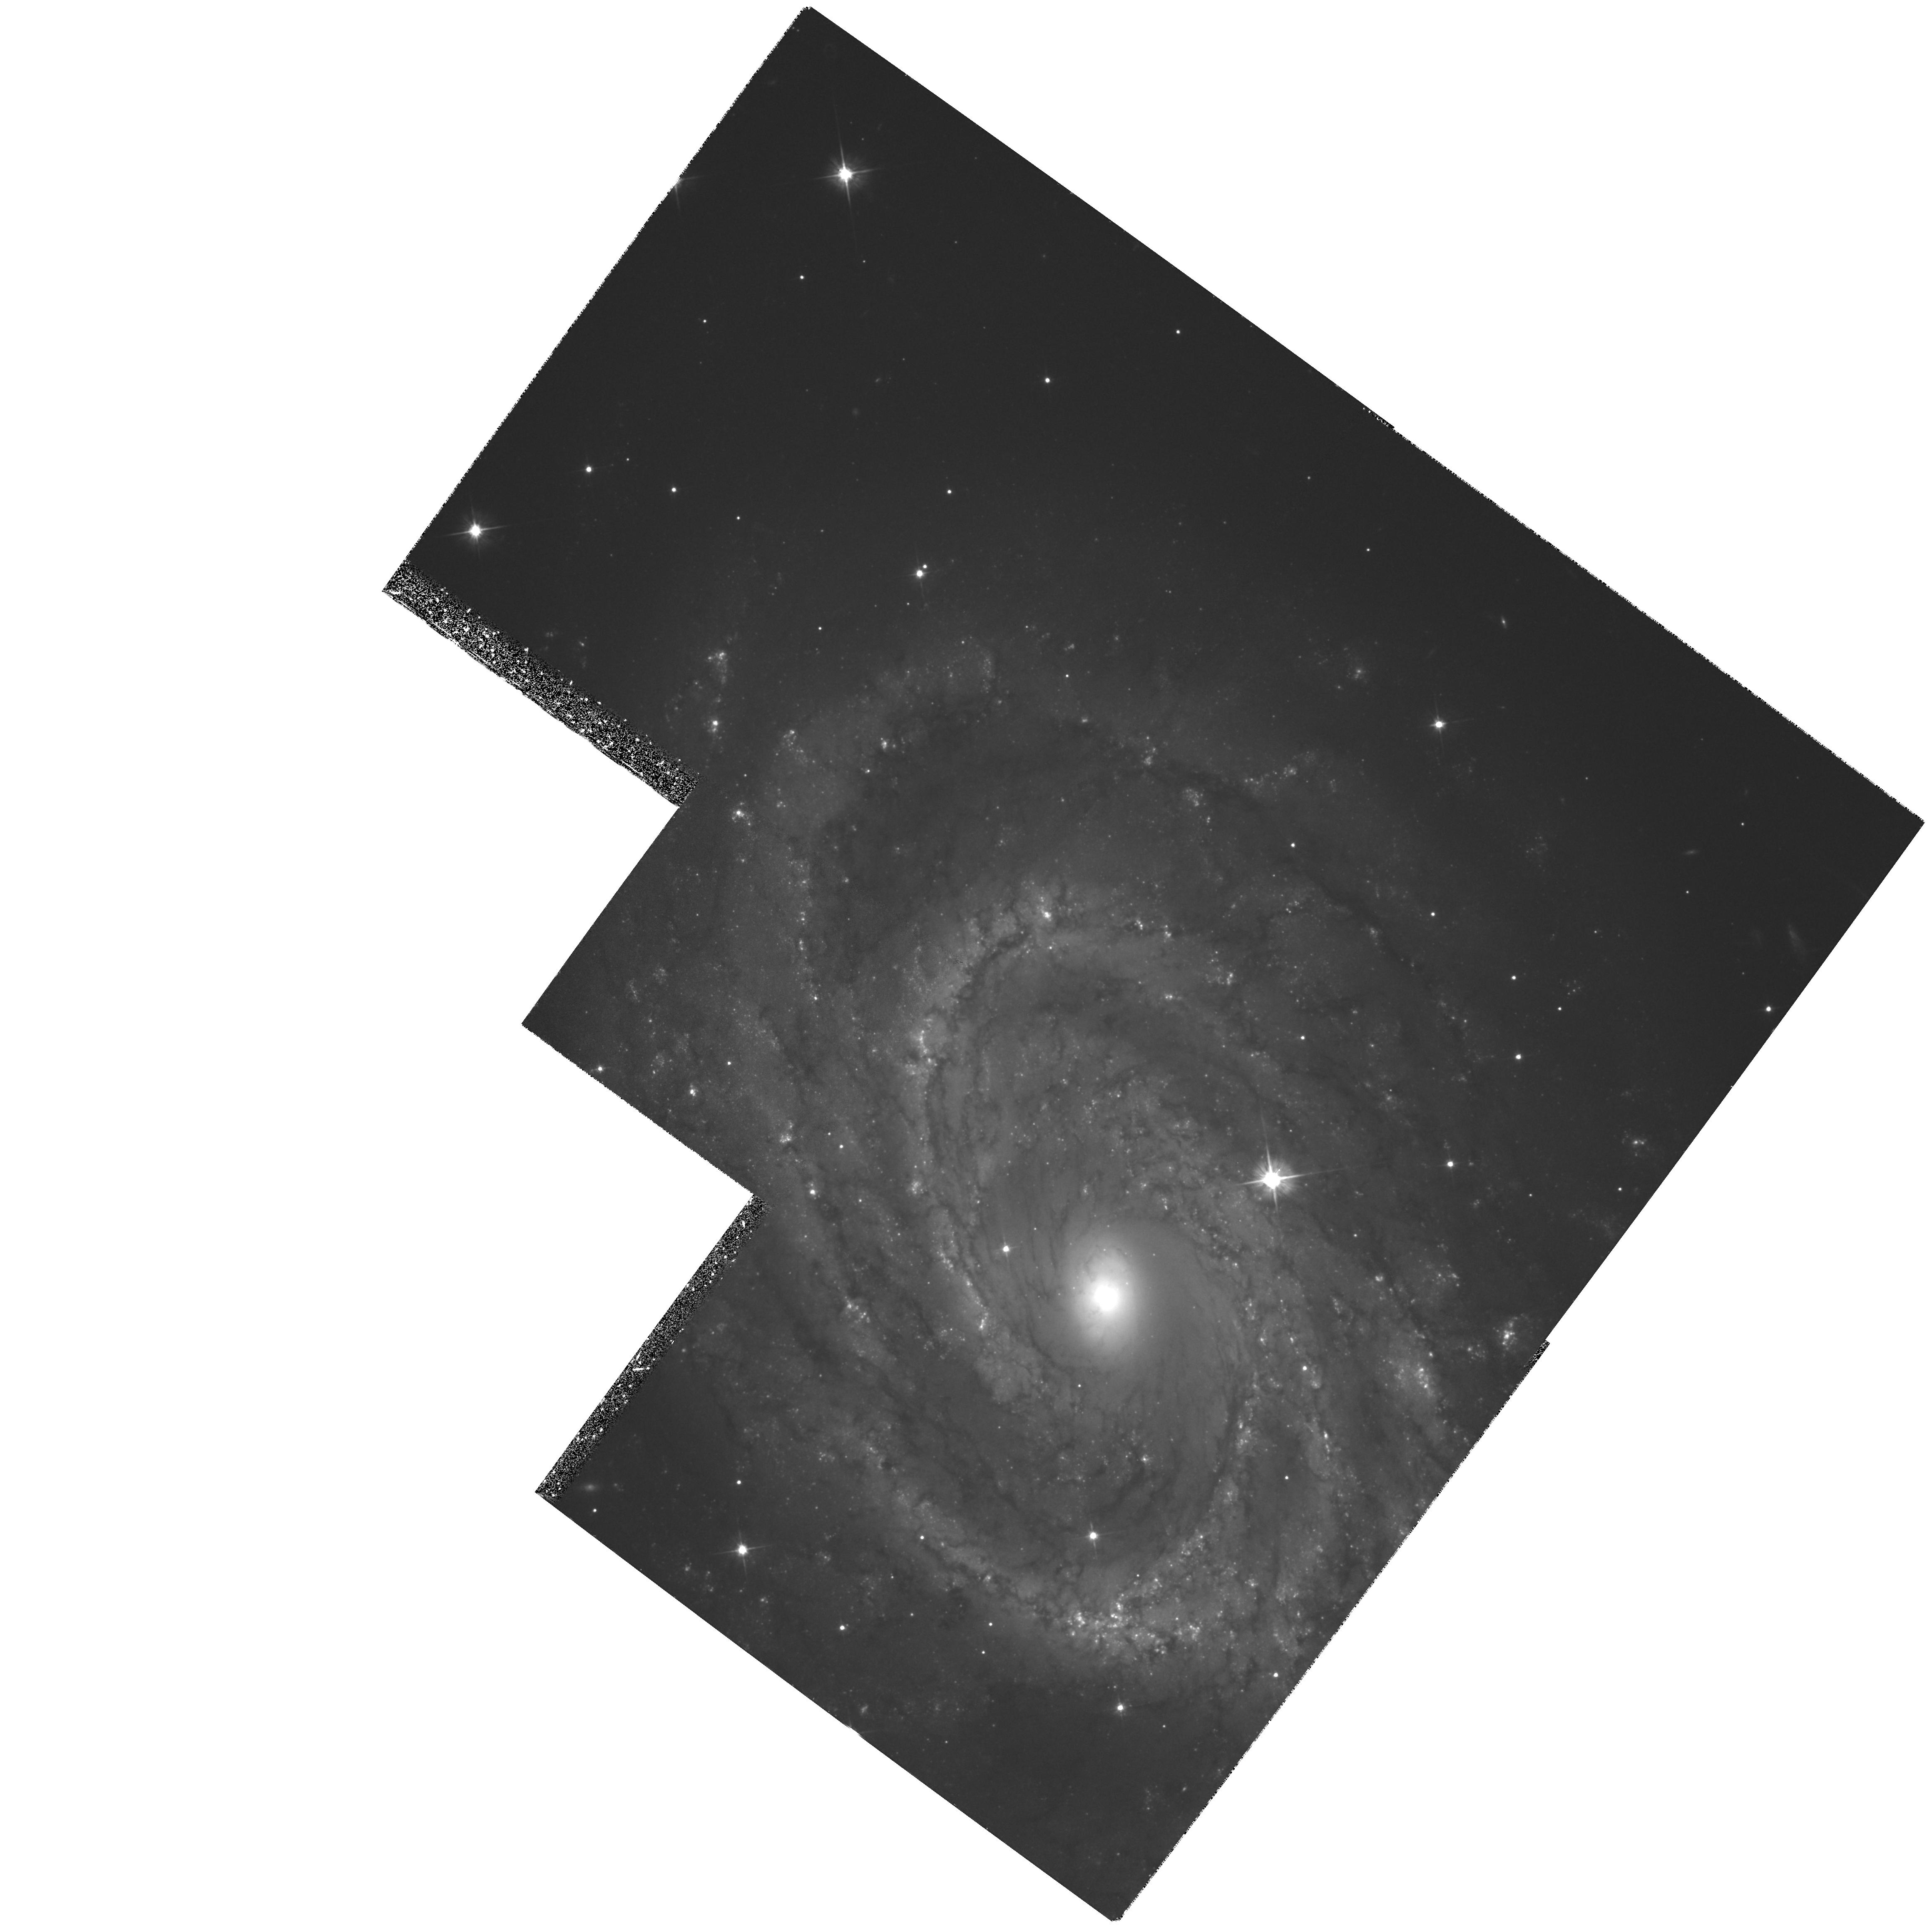
Target: NGC4603-POS1
Instrument: WFPC2/PC
Filter: F555W
Exposure: 2.1 h
Observation ID: hst_6439_04_wfpc2_pc_f555w_u38l04

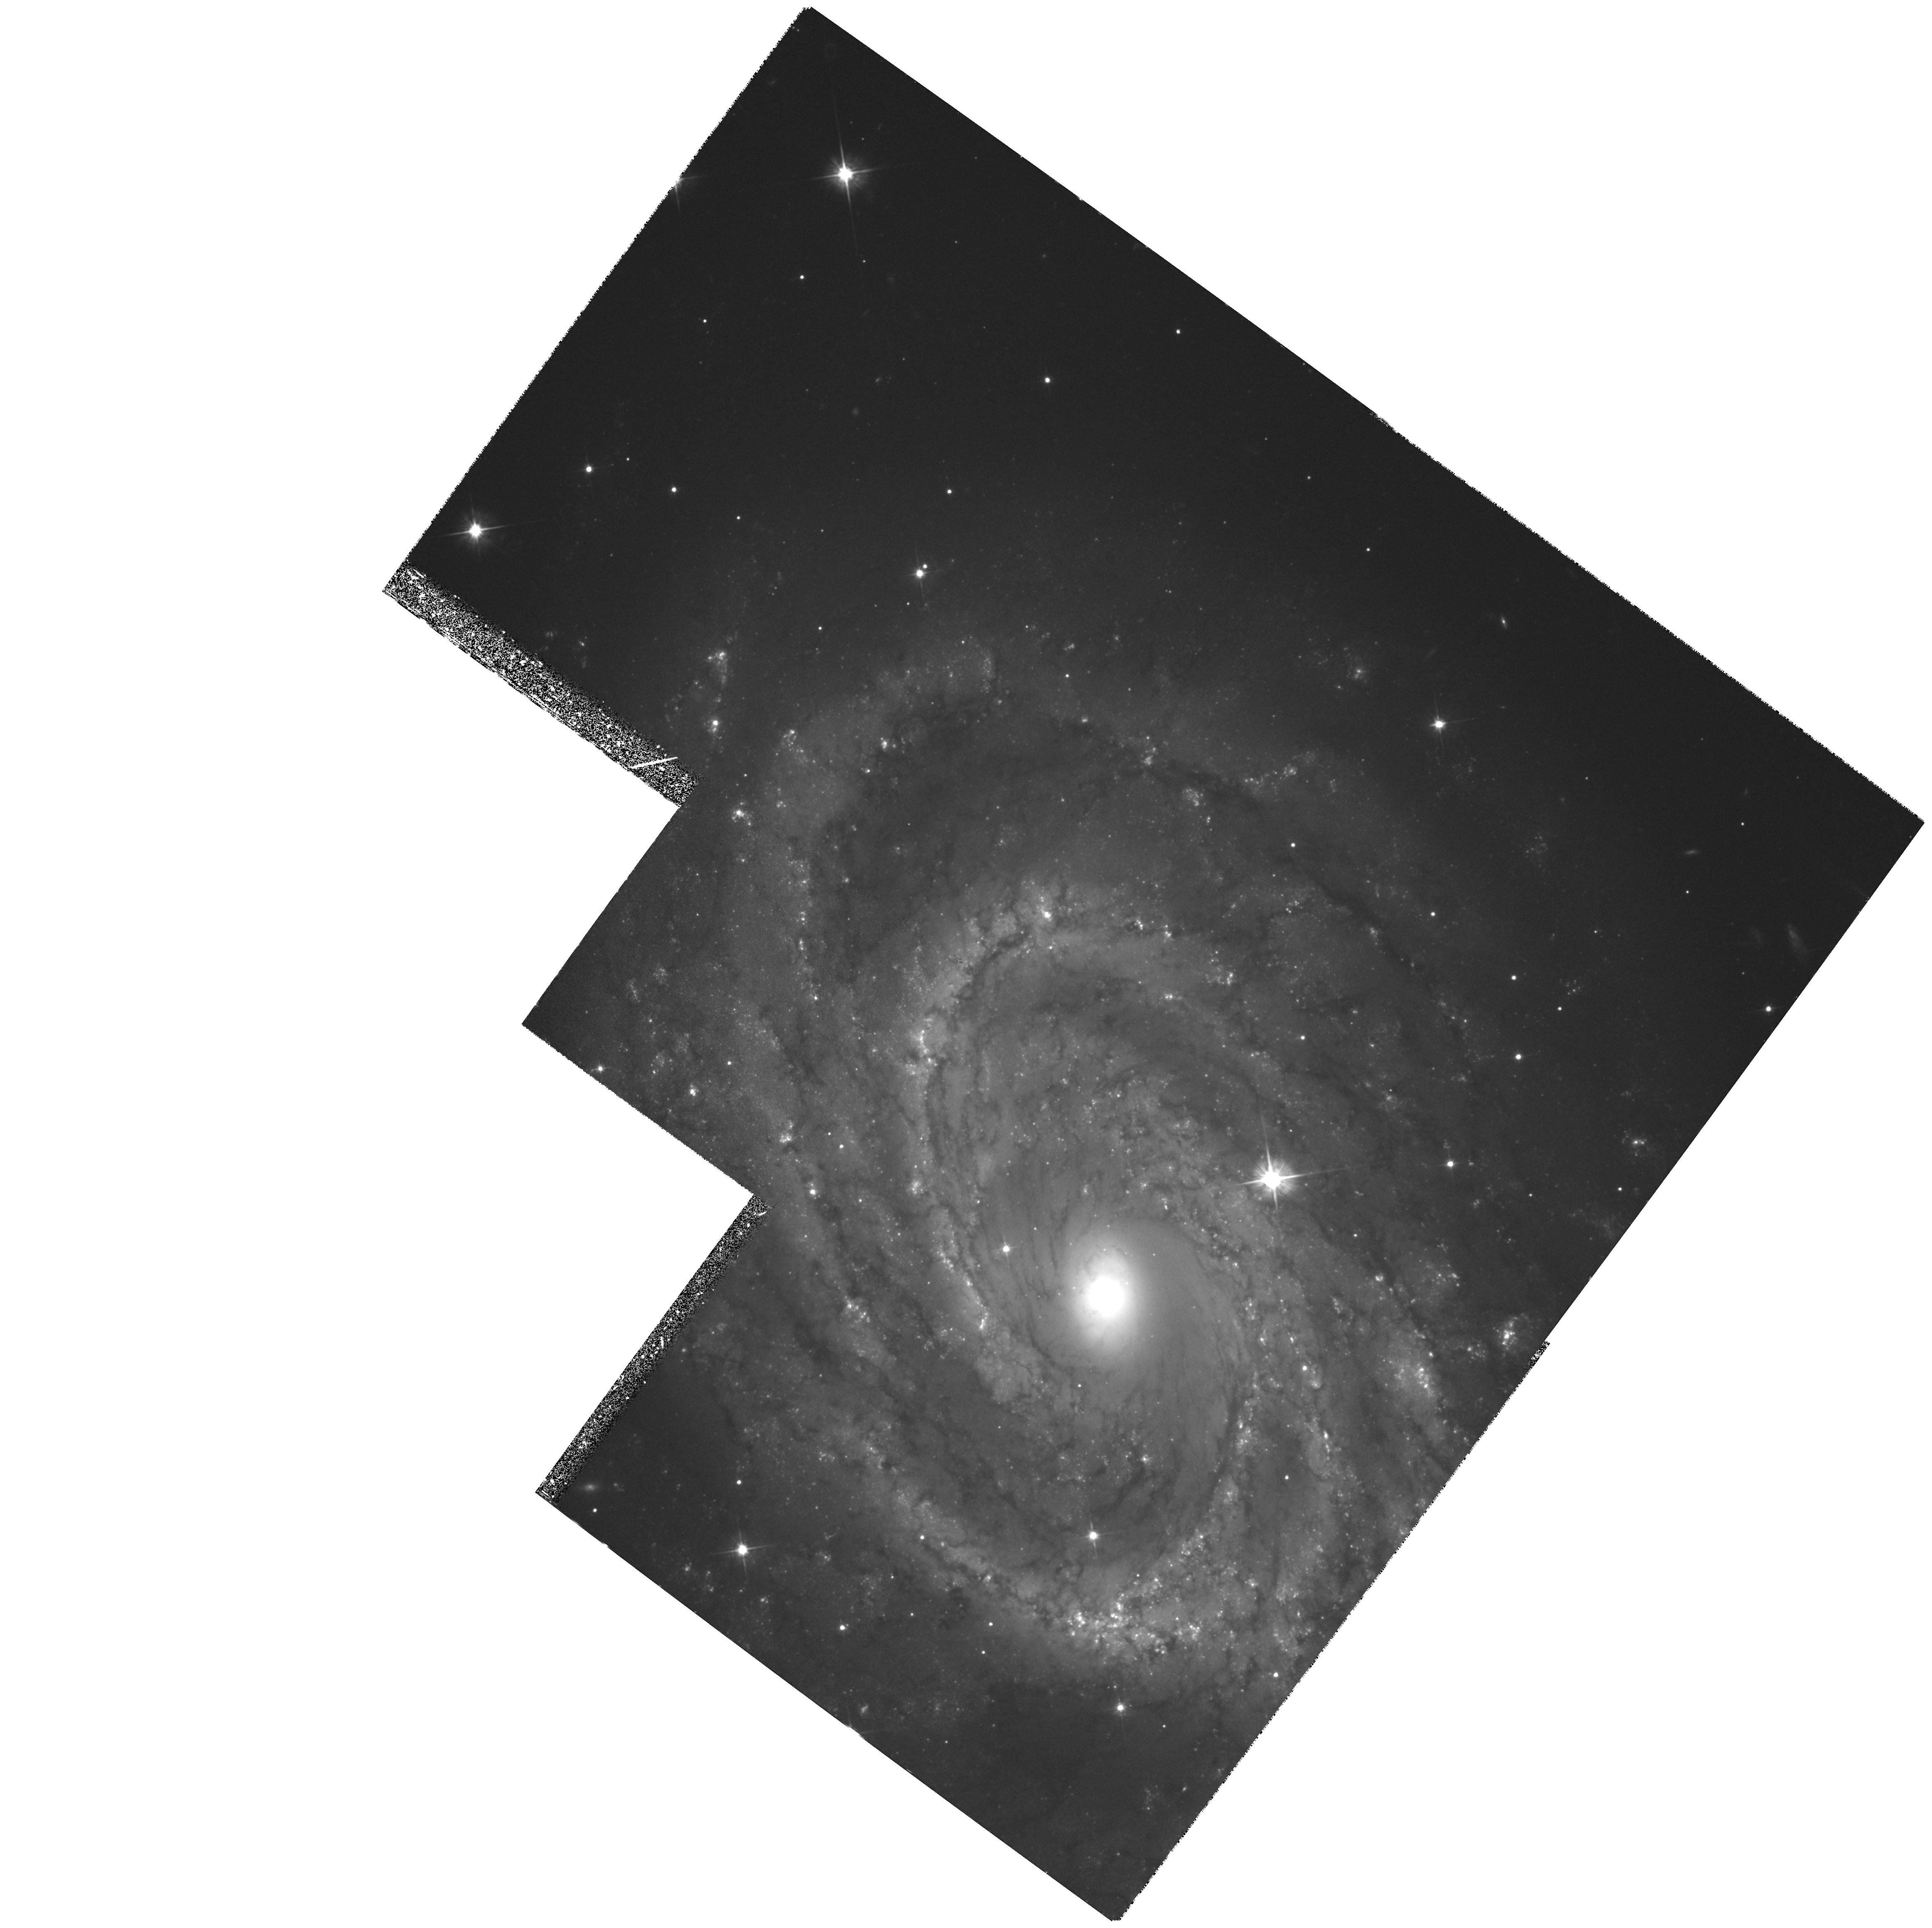
Target: NGC4603-POS1
Instrument: WFPC2/PC
Filter: F555W
Exposure: 2.1 h
Observation ID: hst_6439_02_wfpc2_pc_f555w_u38l02

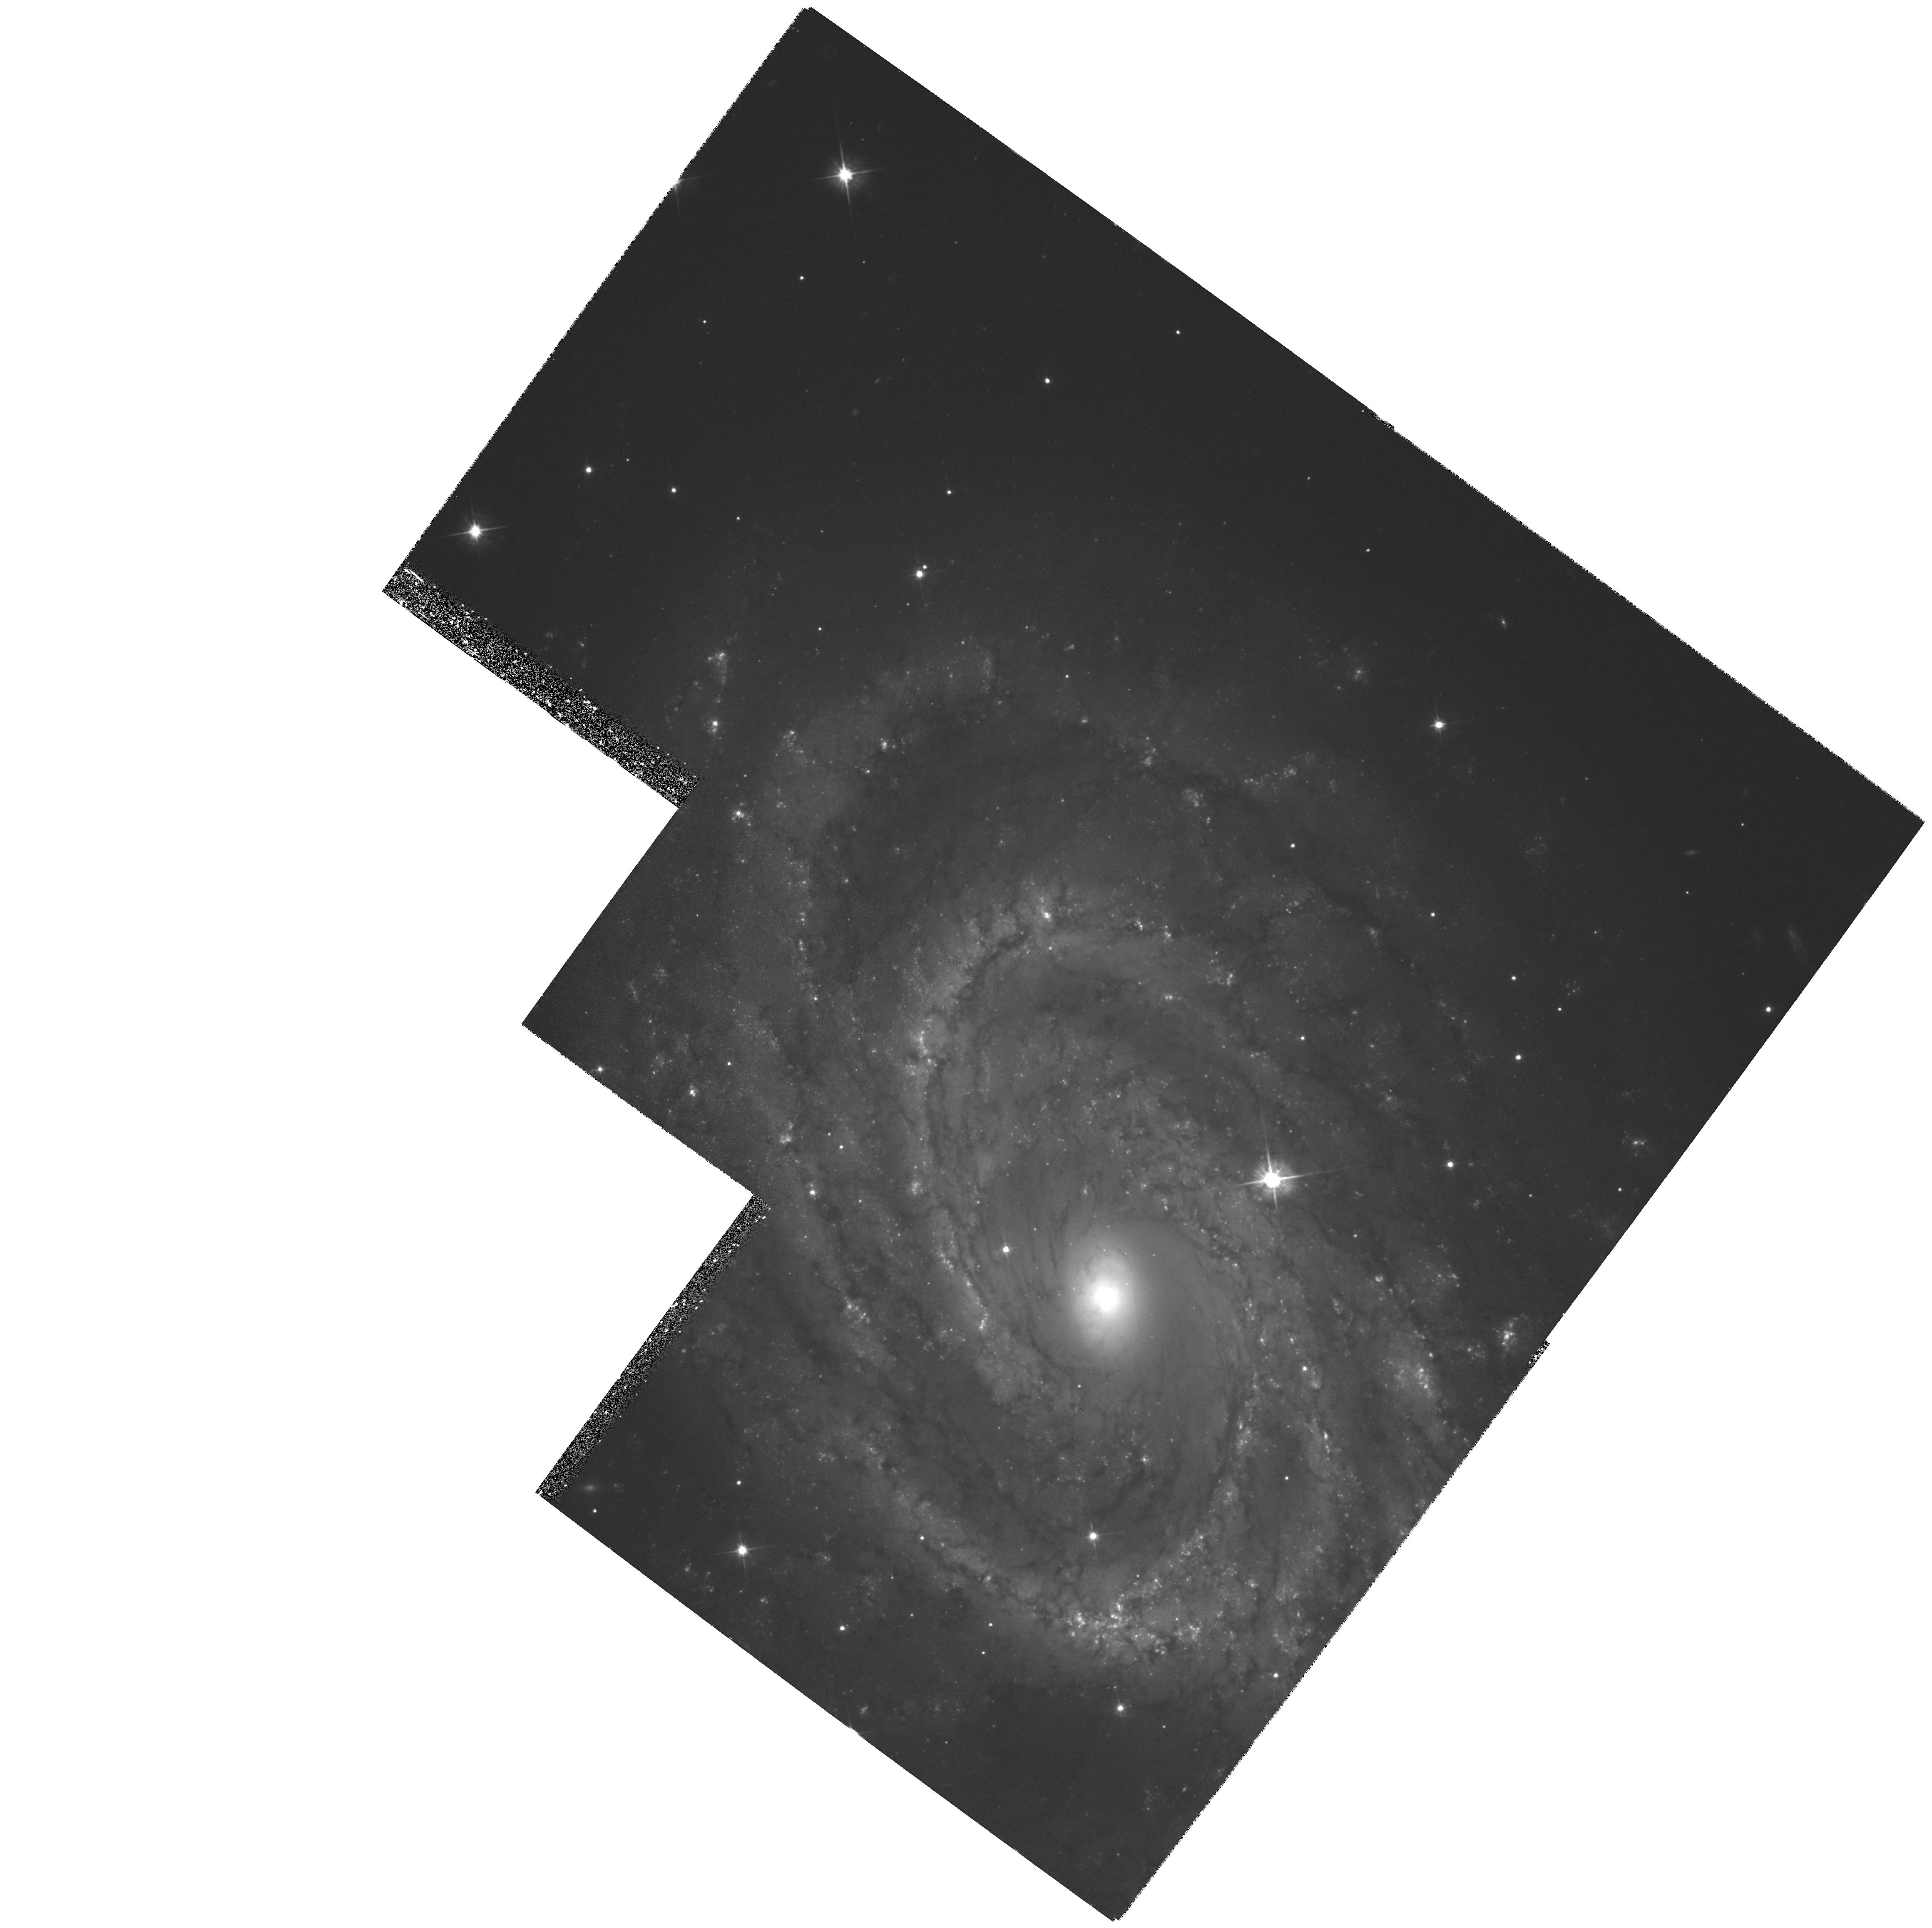
Target: NGC4603-POS1
Instrument: WFPC2/PC
Filter: F555W
Exposure: 1.3 h
Observation ID: hst_6439_07_wfpc2_pc_f555w_u38l07

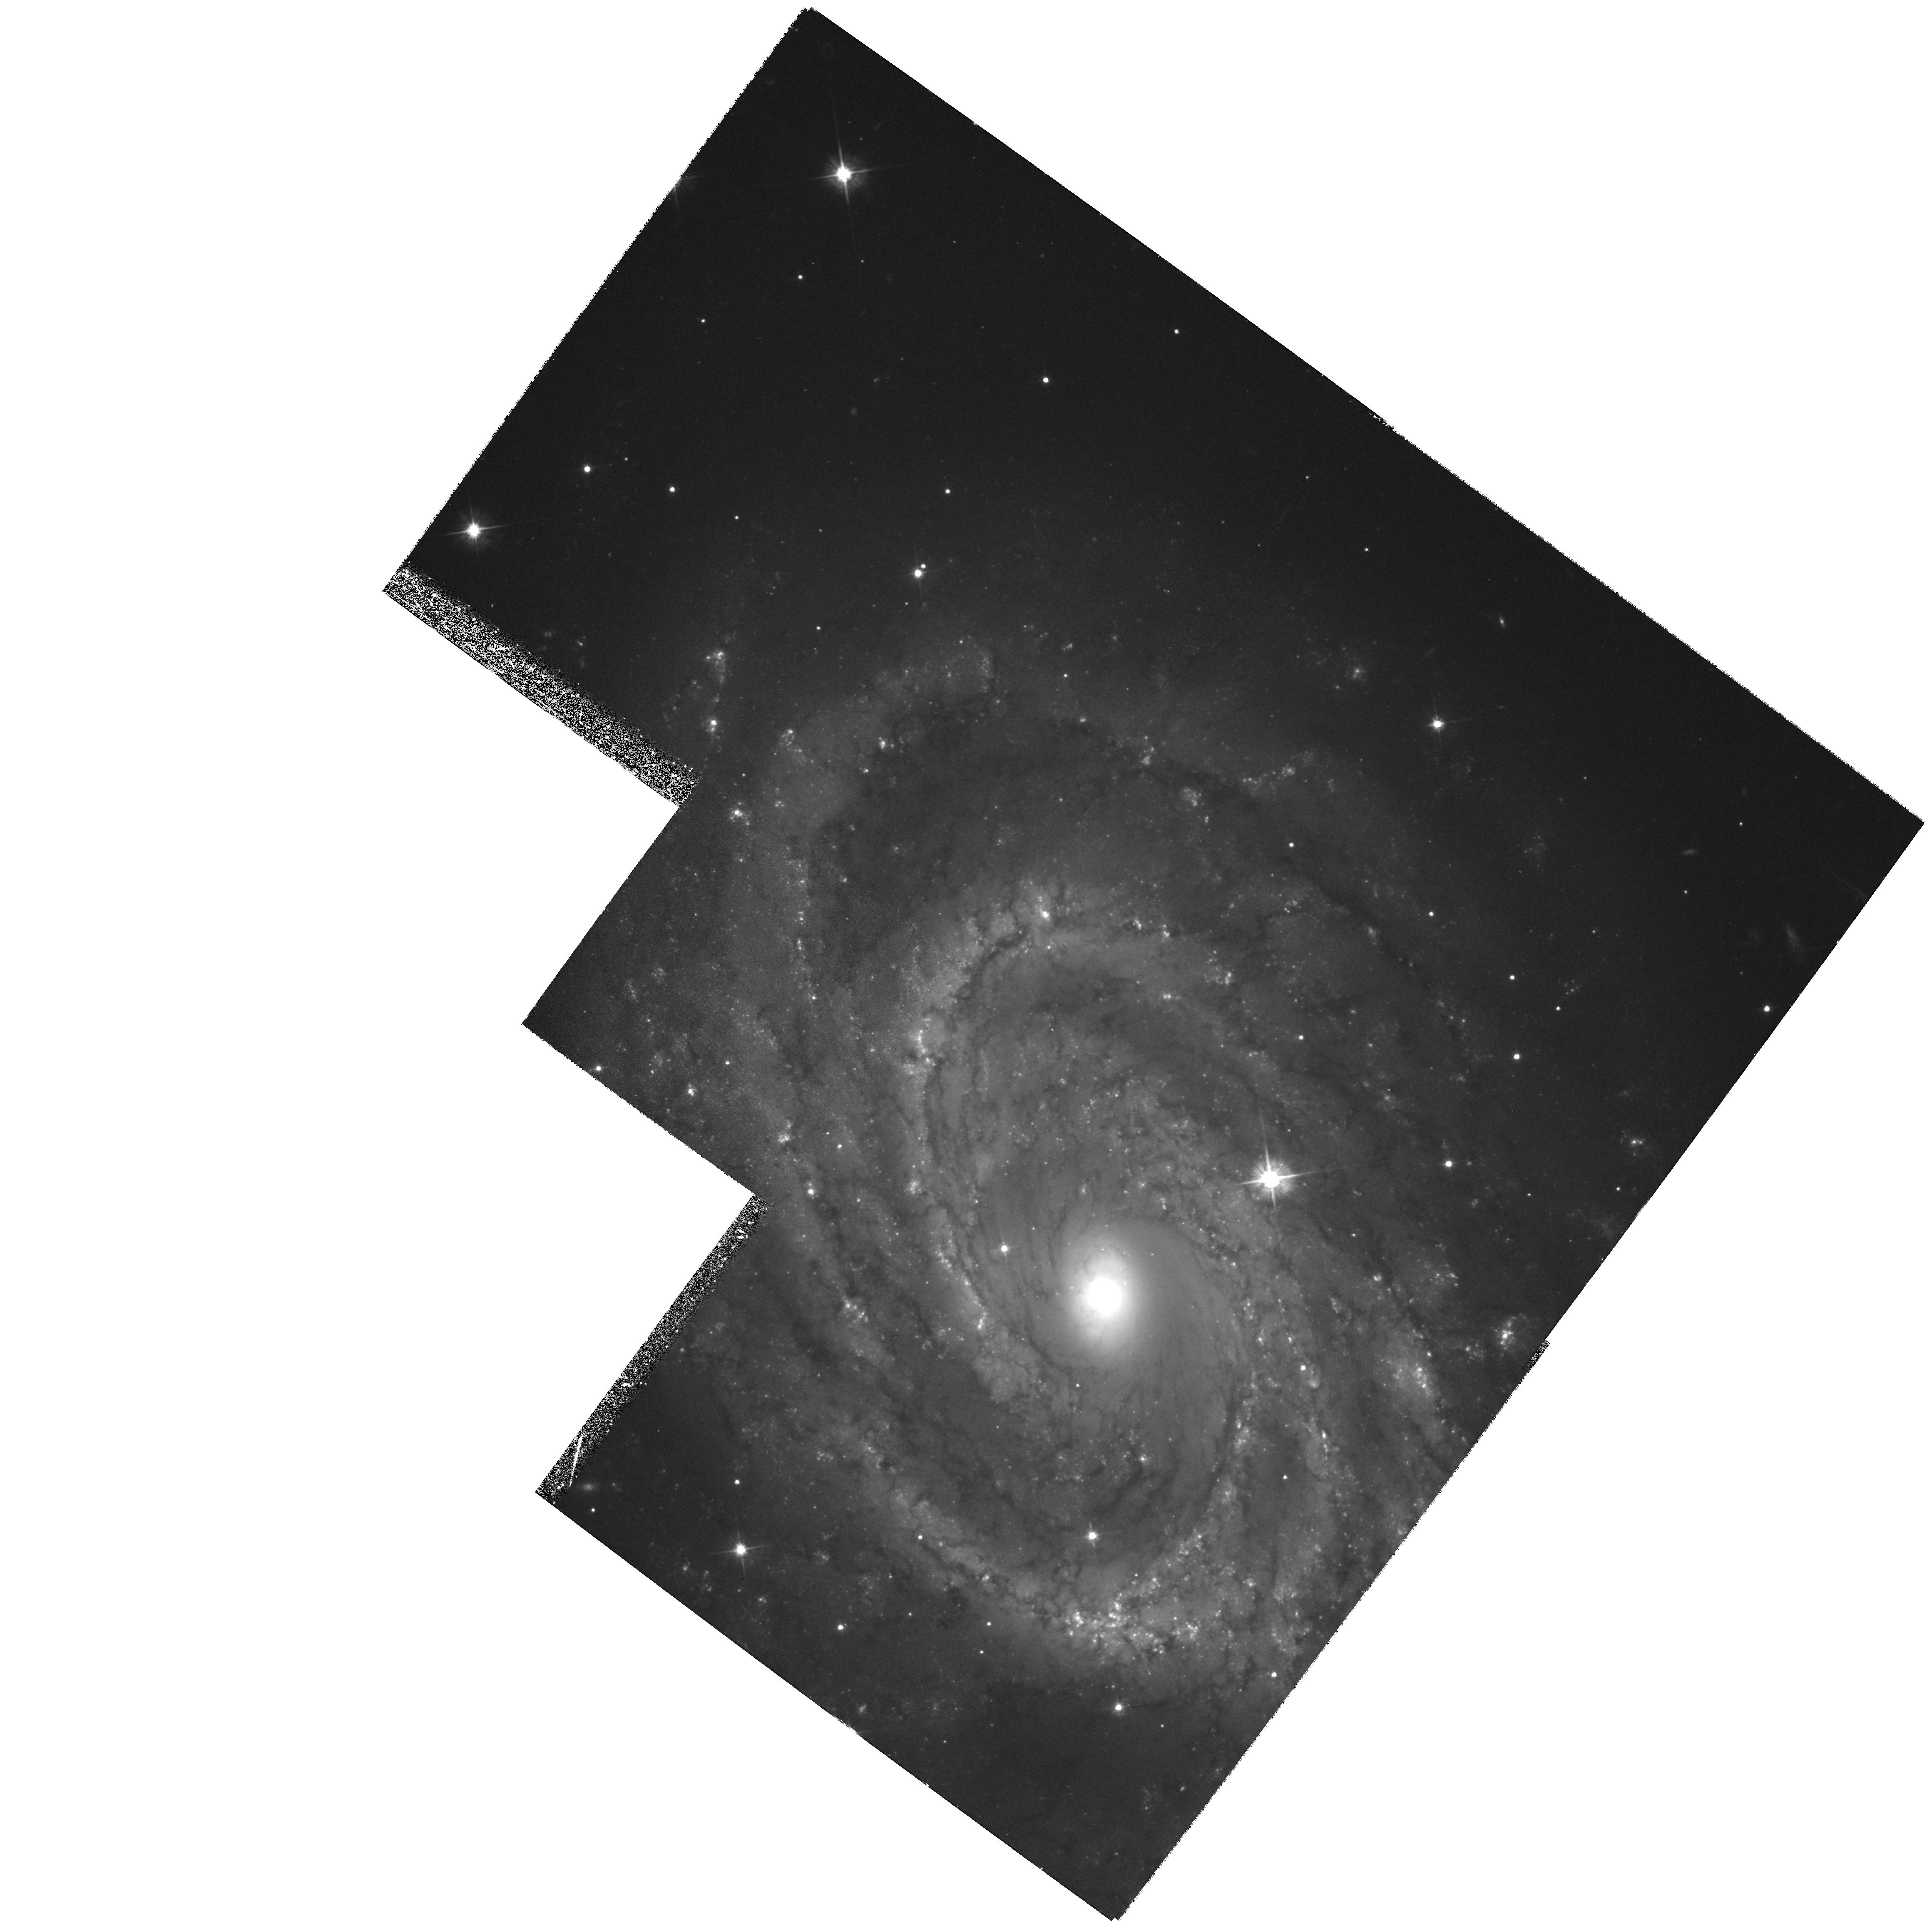
Target: NGC4603-POS1
Instrument: WFPC2/PC
Filter: F555W
Exposure: 1.3 h
Observation ID: hst_6439_09_wfpc2_pc_f555w_u38l09

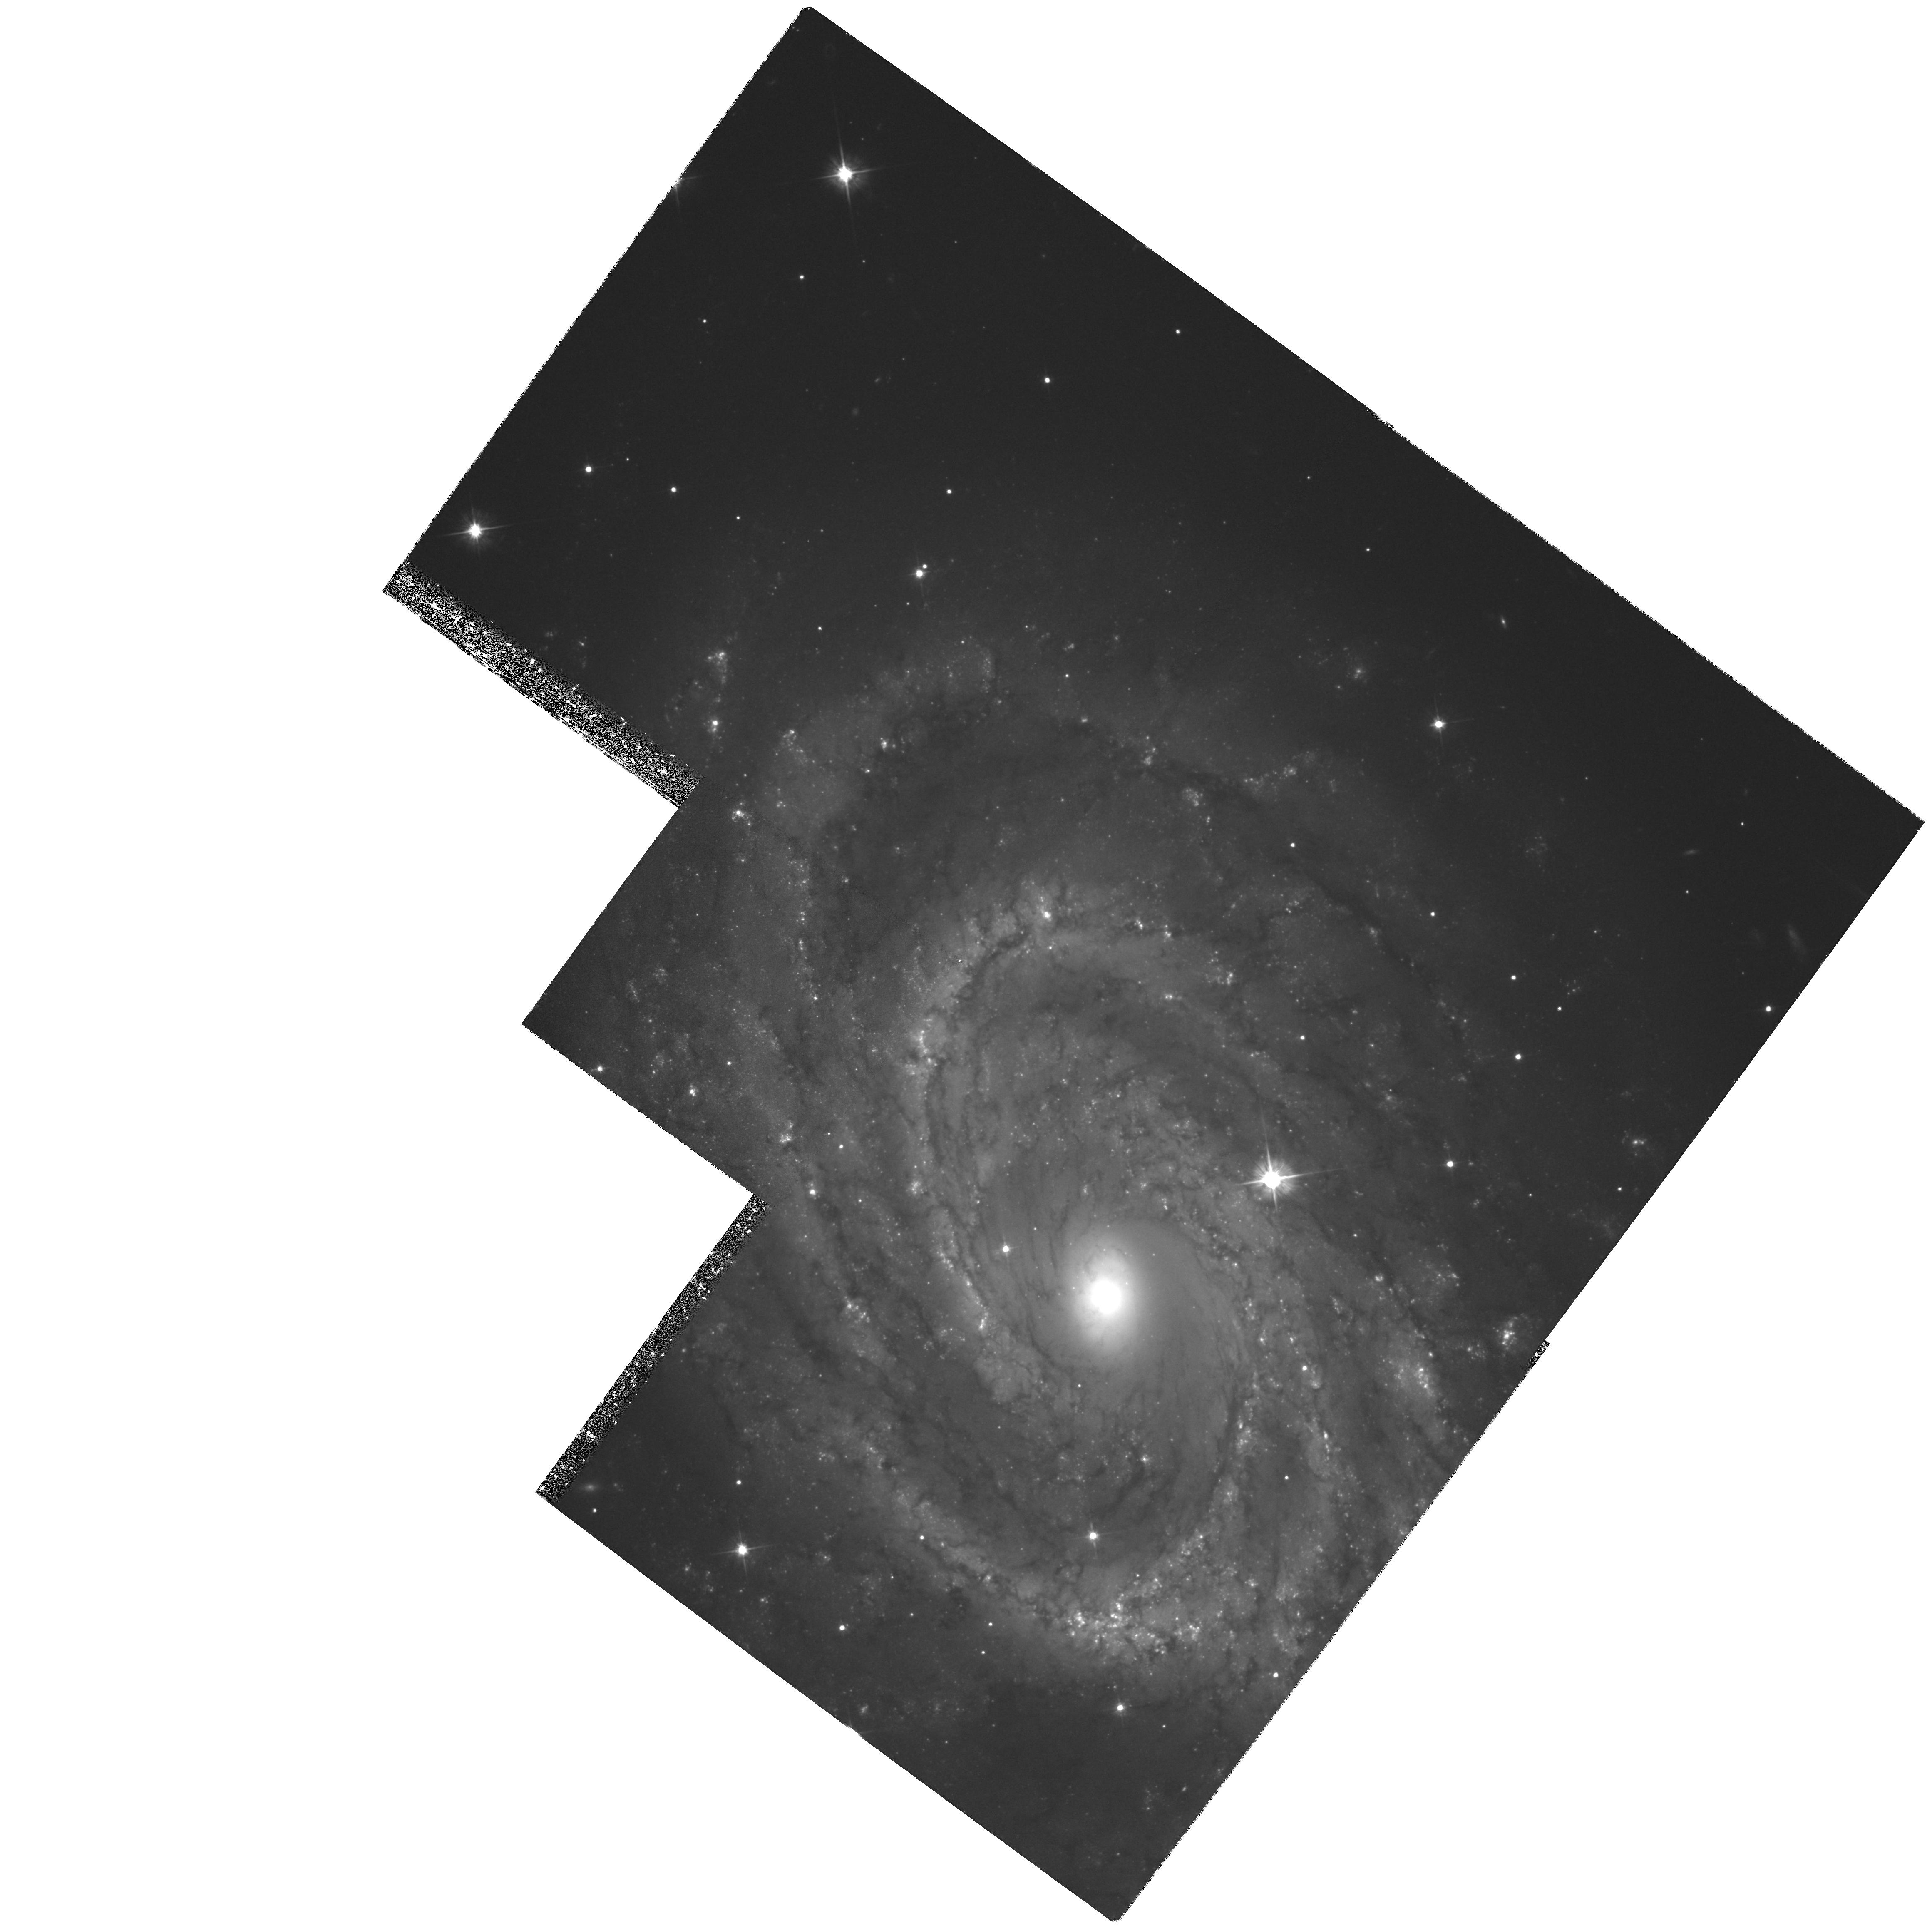
Target: NGC4603-POS1
Instrument: WFPC2/PC
Filter: F555W
Exposure: 2.1 h
Observation ID: hst_6439_06_wfpc2_pc_f555w_u38l06

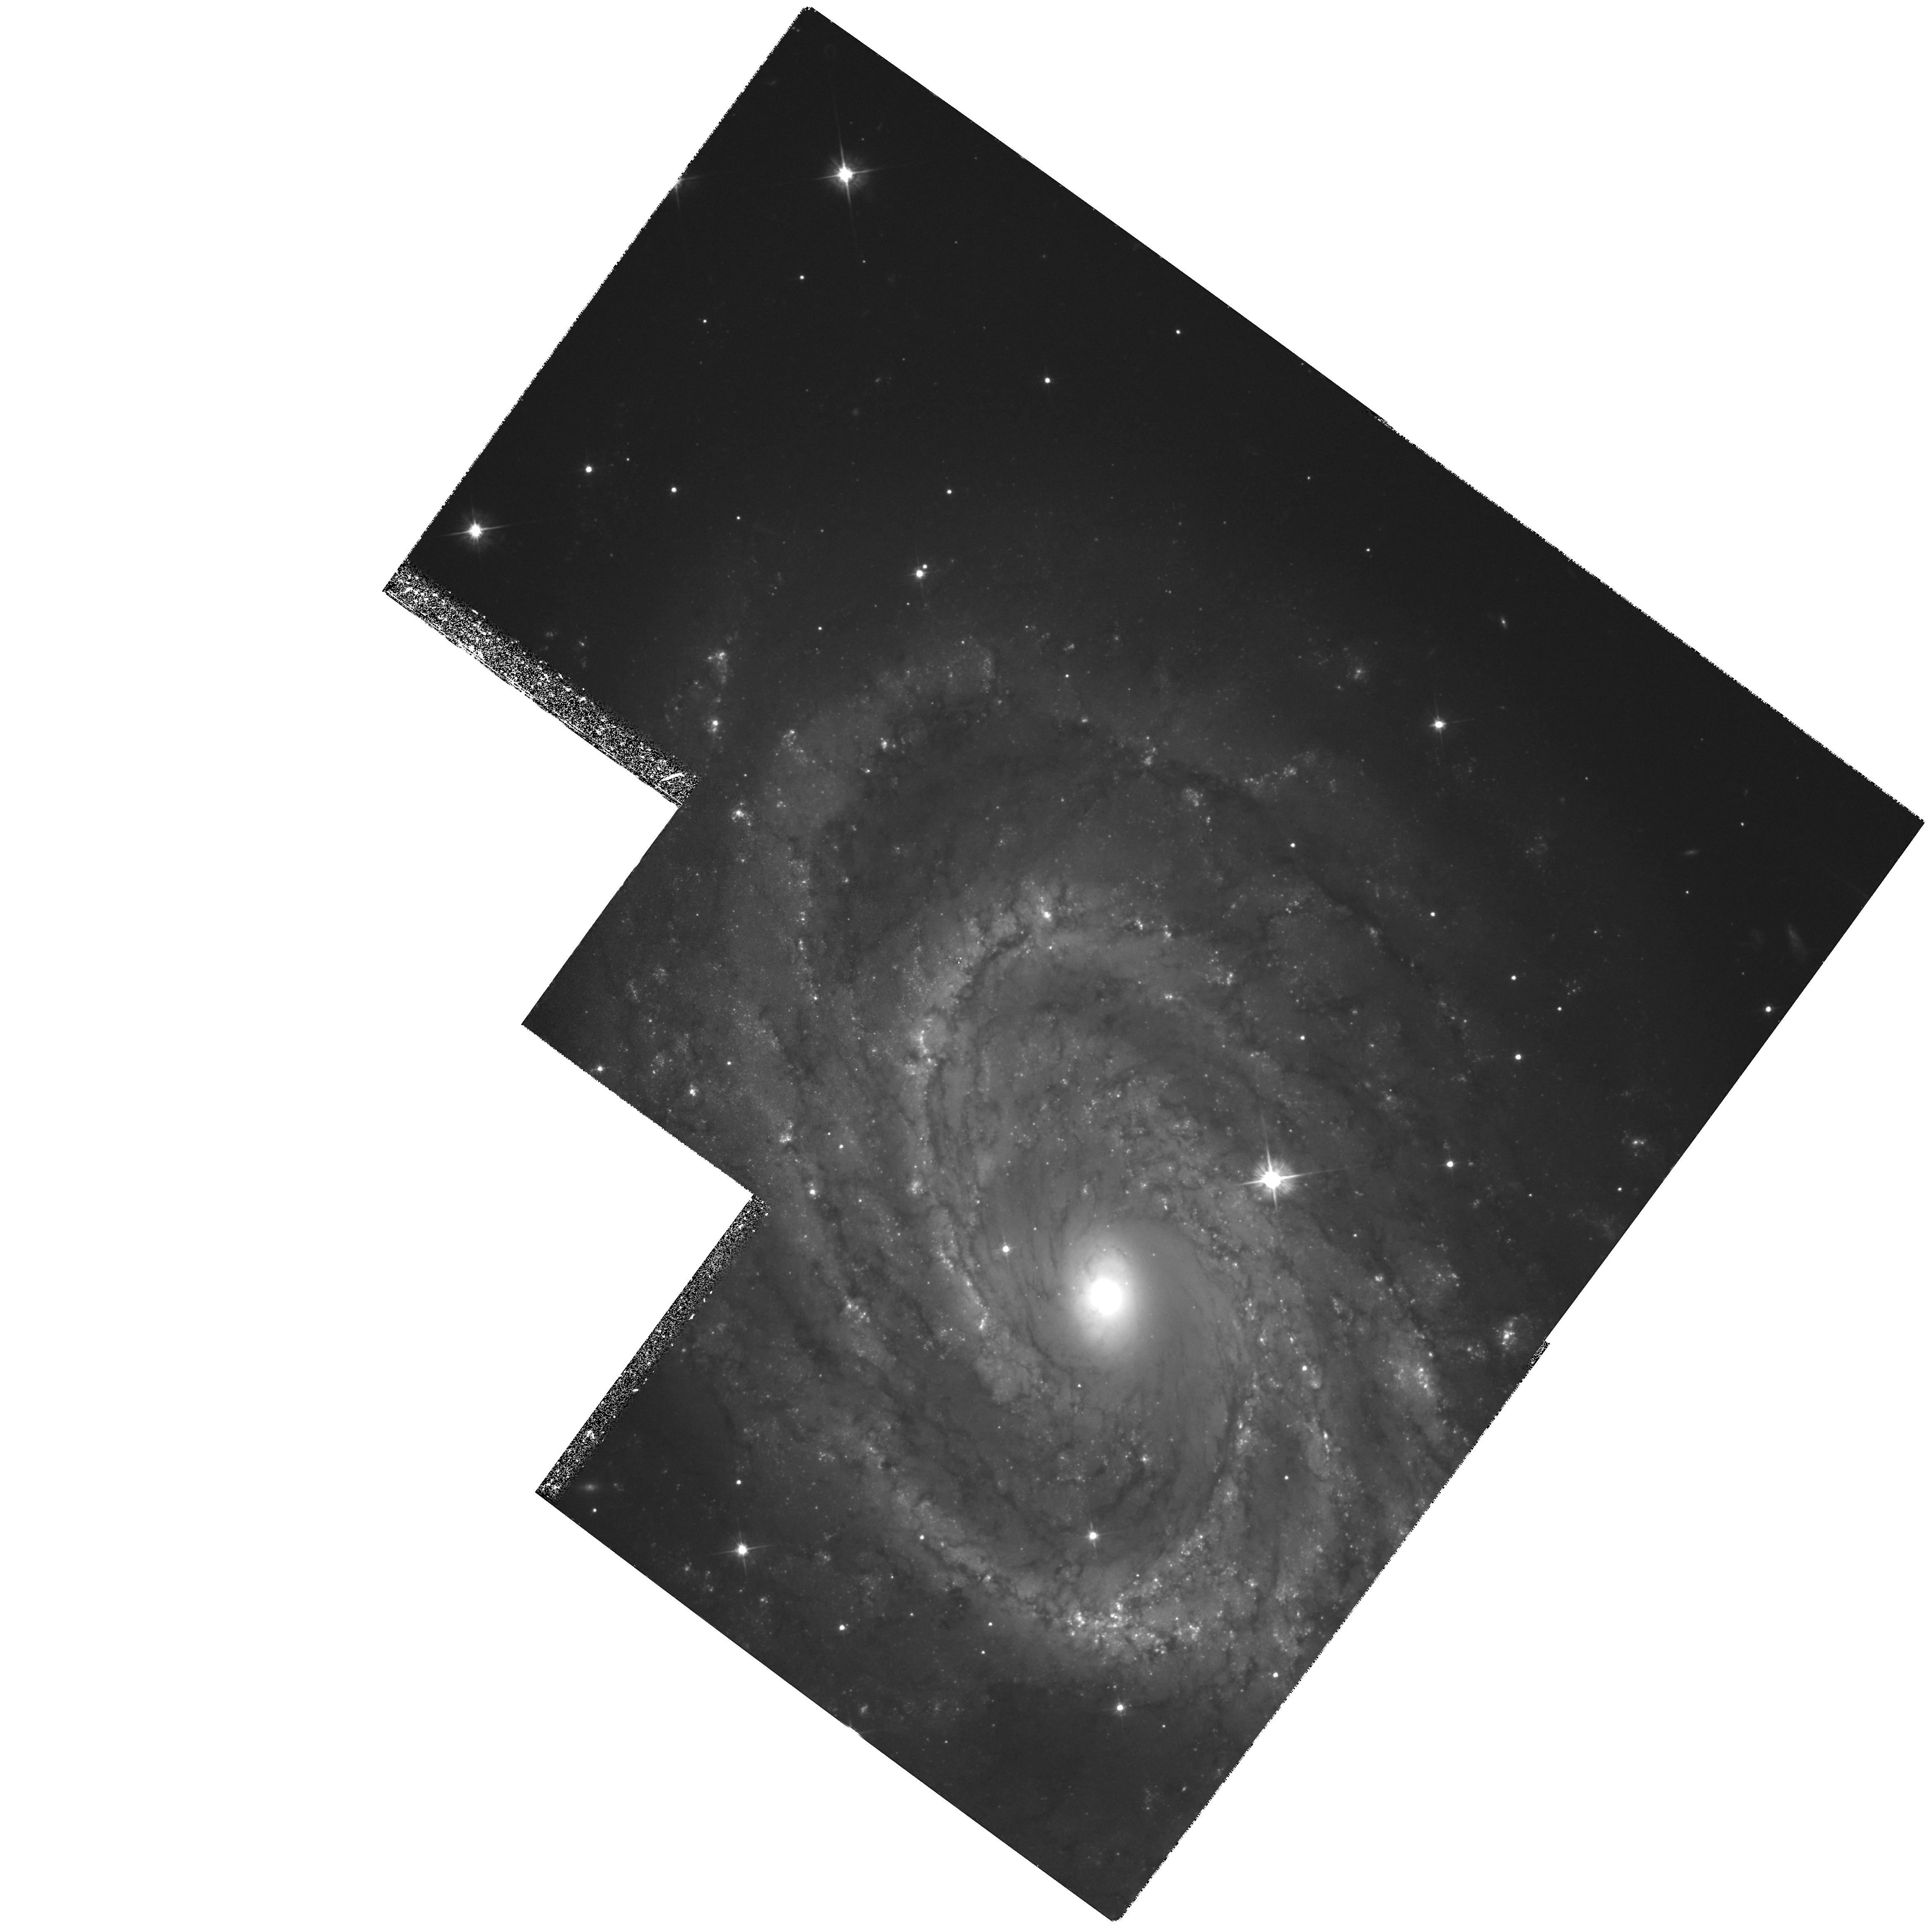
Target: NGC4603-POS1
Instrument: WFPC2/PC
Filter: F555W
Exposure: 2.1 h
Observation ID: hst_6439_05_wfpc2_pc_f555w_u38l05

Using a Cepheid based Distance to Test the Large Peculiar Motions Inferred in the Centaurus Region (PI: Zepf, Stephen E.)

We propose to use the HST and WFPC2 to obtain periods and luminosities for Cepheids in a spiral galaxy in the Centaurus cluster in order to determine its distance. A Cepheid distance to Centaurus is possible with HST and will be a major step in the comparison of observed peculiar velocities with the predictions based on reconstructions of the density field from the spatial distribution of galaxies. The Centaurus region is critical for such tests. Secondary distance indicators (SBFs, Tully-Fisher, and D_n - Sigma) place this galaxy and others in the ``Cen30'' cluster at a distance of only about 2,300 - 2,700 kms, whereas the cluster has a redshift of 3,300 kms\ in the CMB frame. Such a high peculiar velocity is not predicted for this cluster by reconstructions of the density field based on IRAS or optical galaxy distributions. This cluster is the nearest and one of the clearest cases of disagreement between the peculiar motions inferred from secondary distance indicators and those predicted by the density fields. A great deal of theoretical and observational effort has gone into programs to determine Omega in this way. The major obstacle to progress has been discrepancies like those for the Centaurus cluster. To resolve this discrepancy, there is no substitute for directly obtaining Cepheid distances.